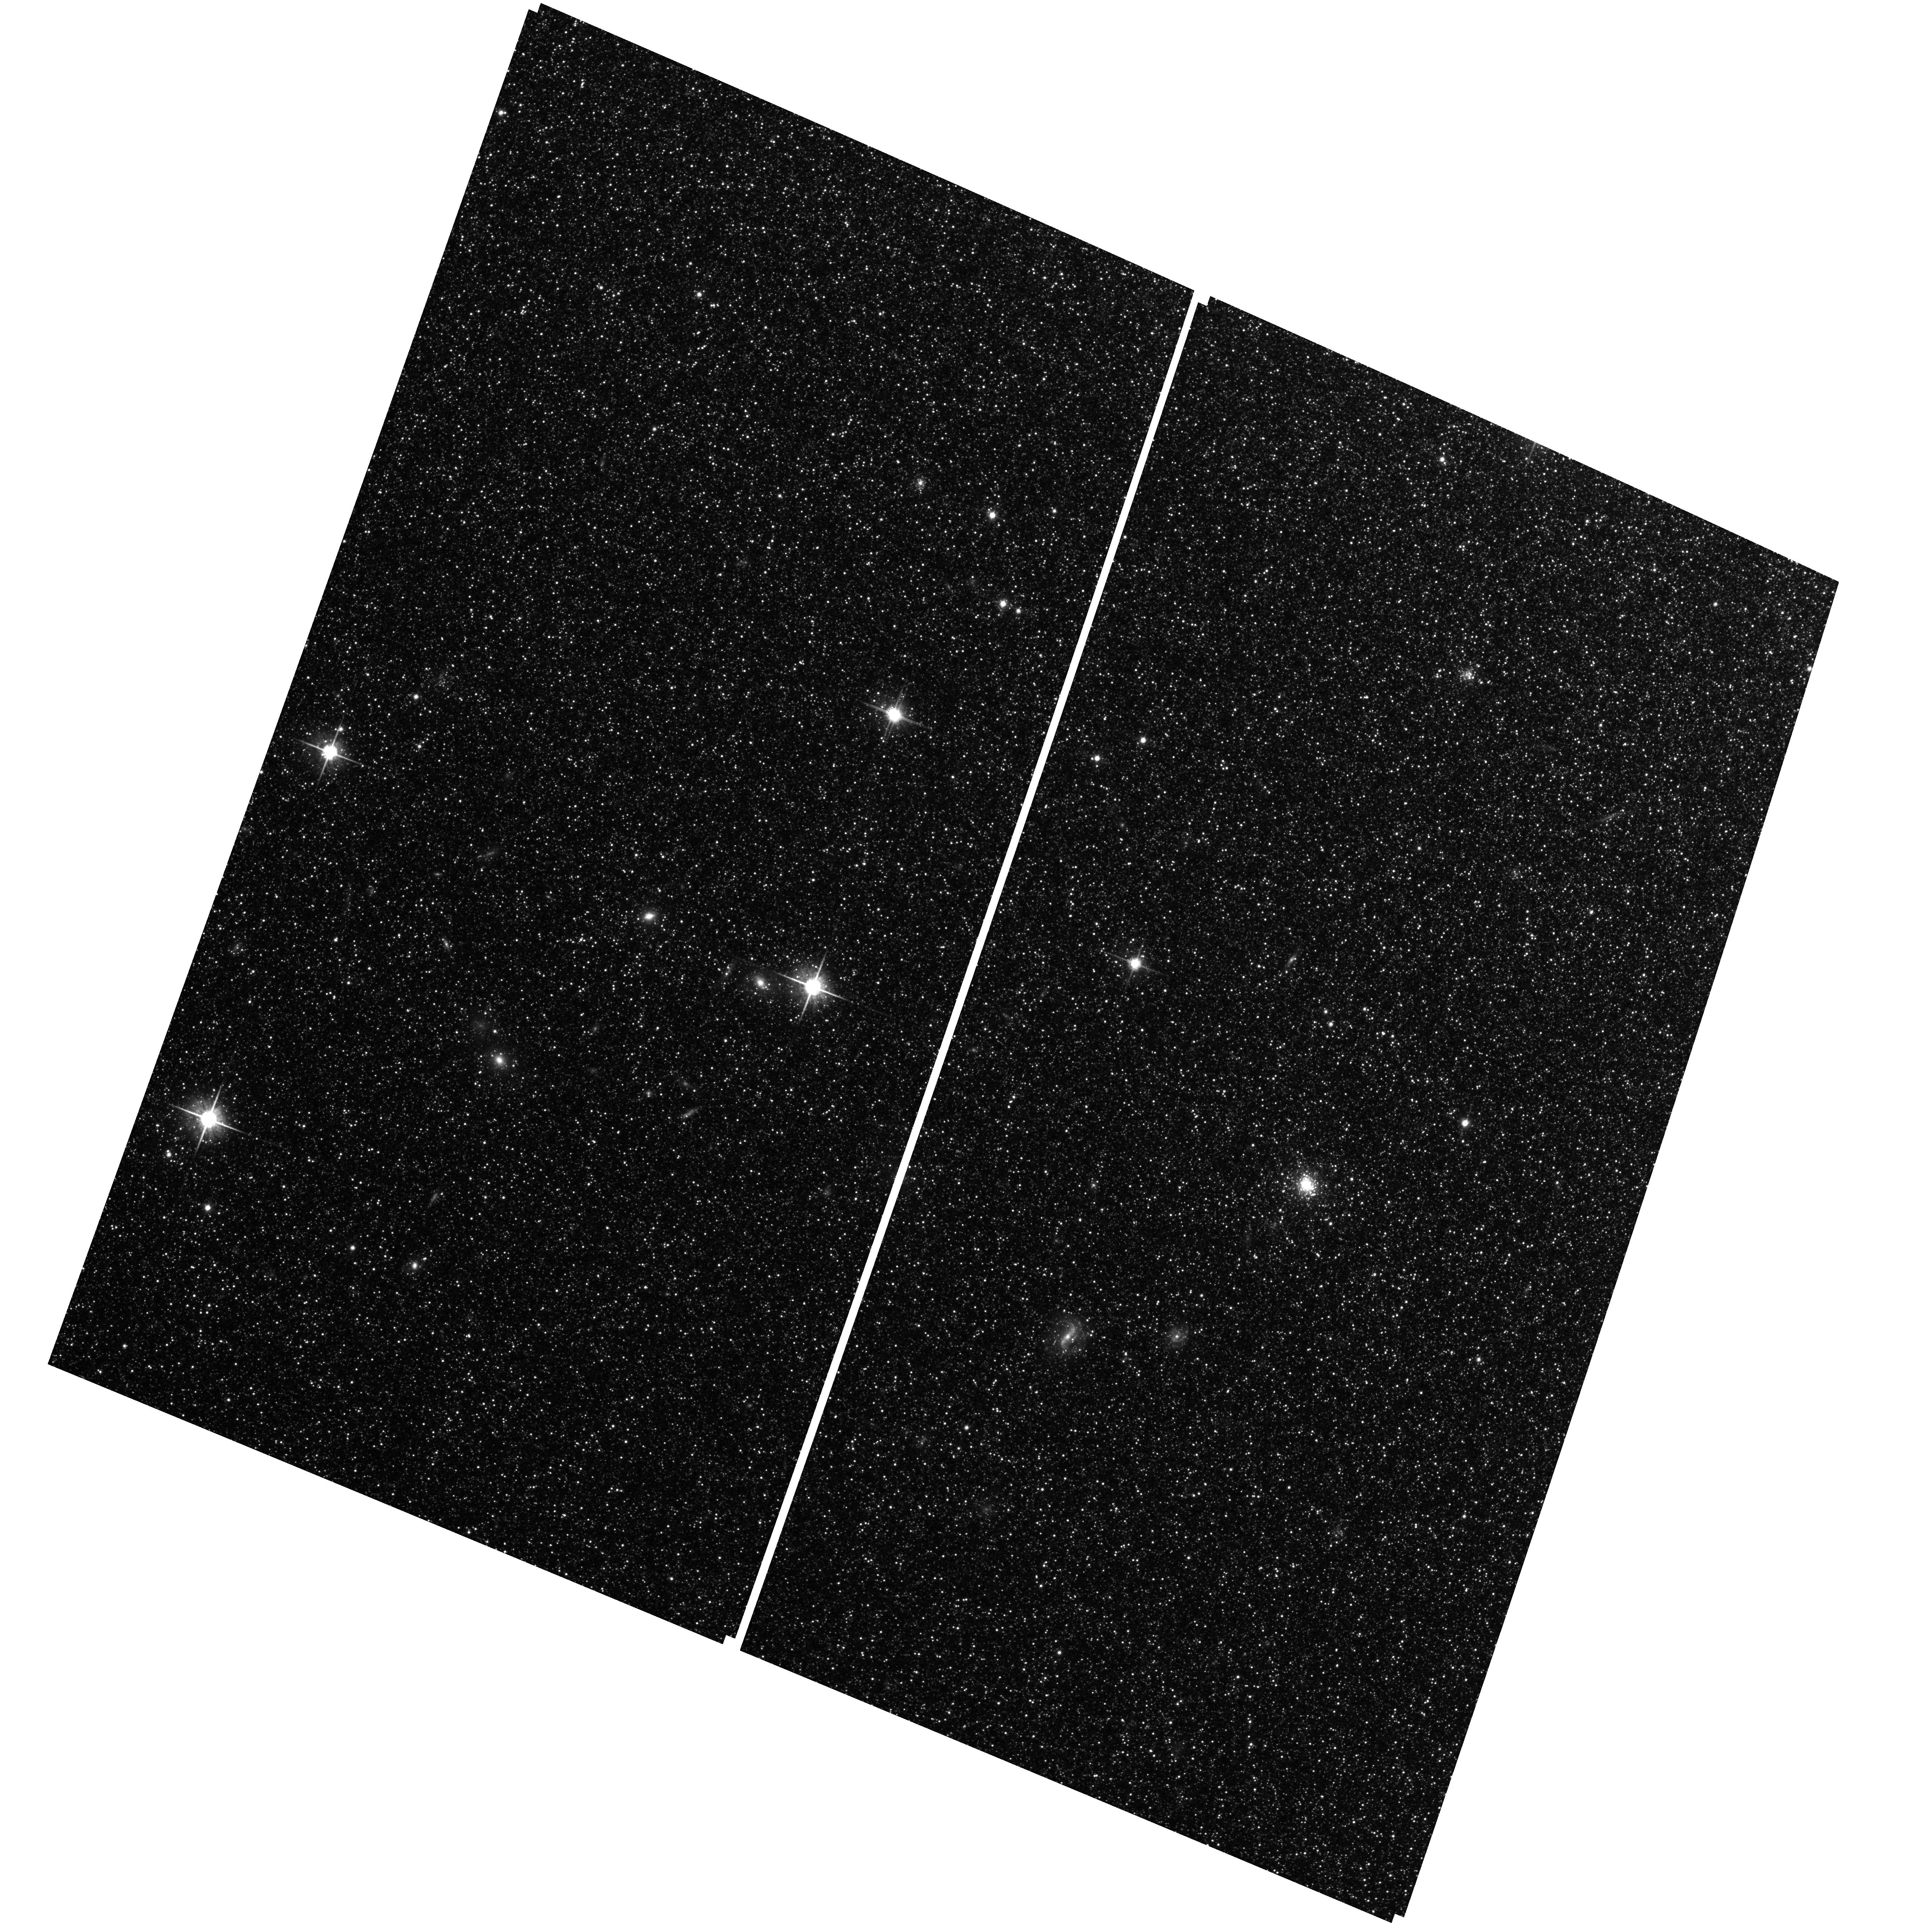
Target: M31-B08-F13-WFC. Instrument: ACS/WFC. Filter: F814W. Exposure: 25 min. Observation ID: hst_12075_16_acs_wfc_f814w_jbfd16

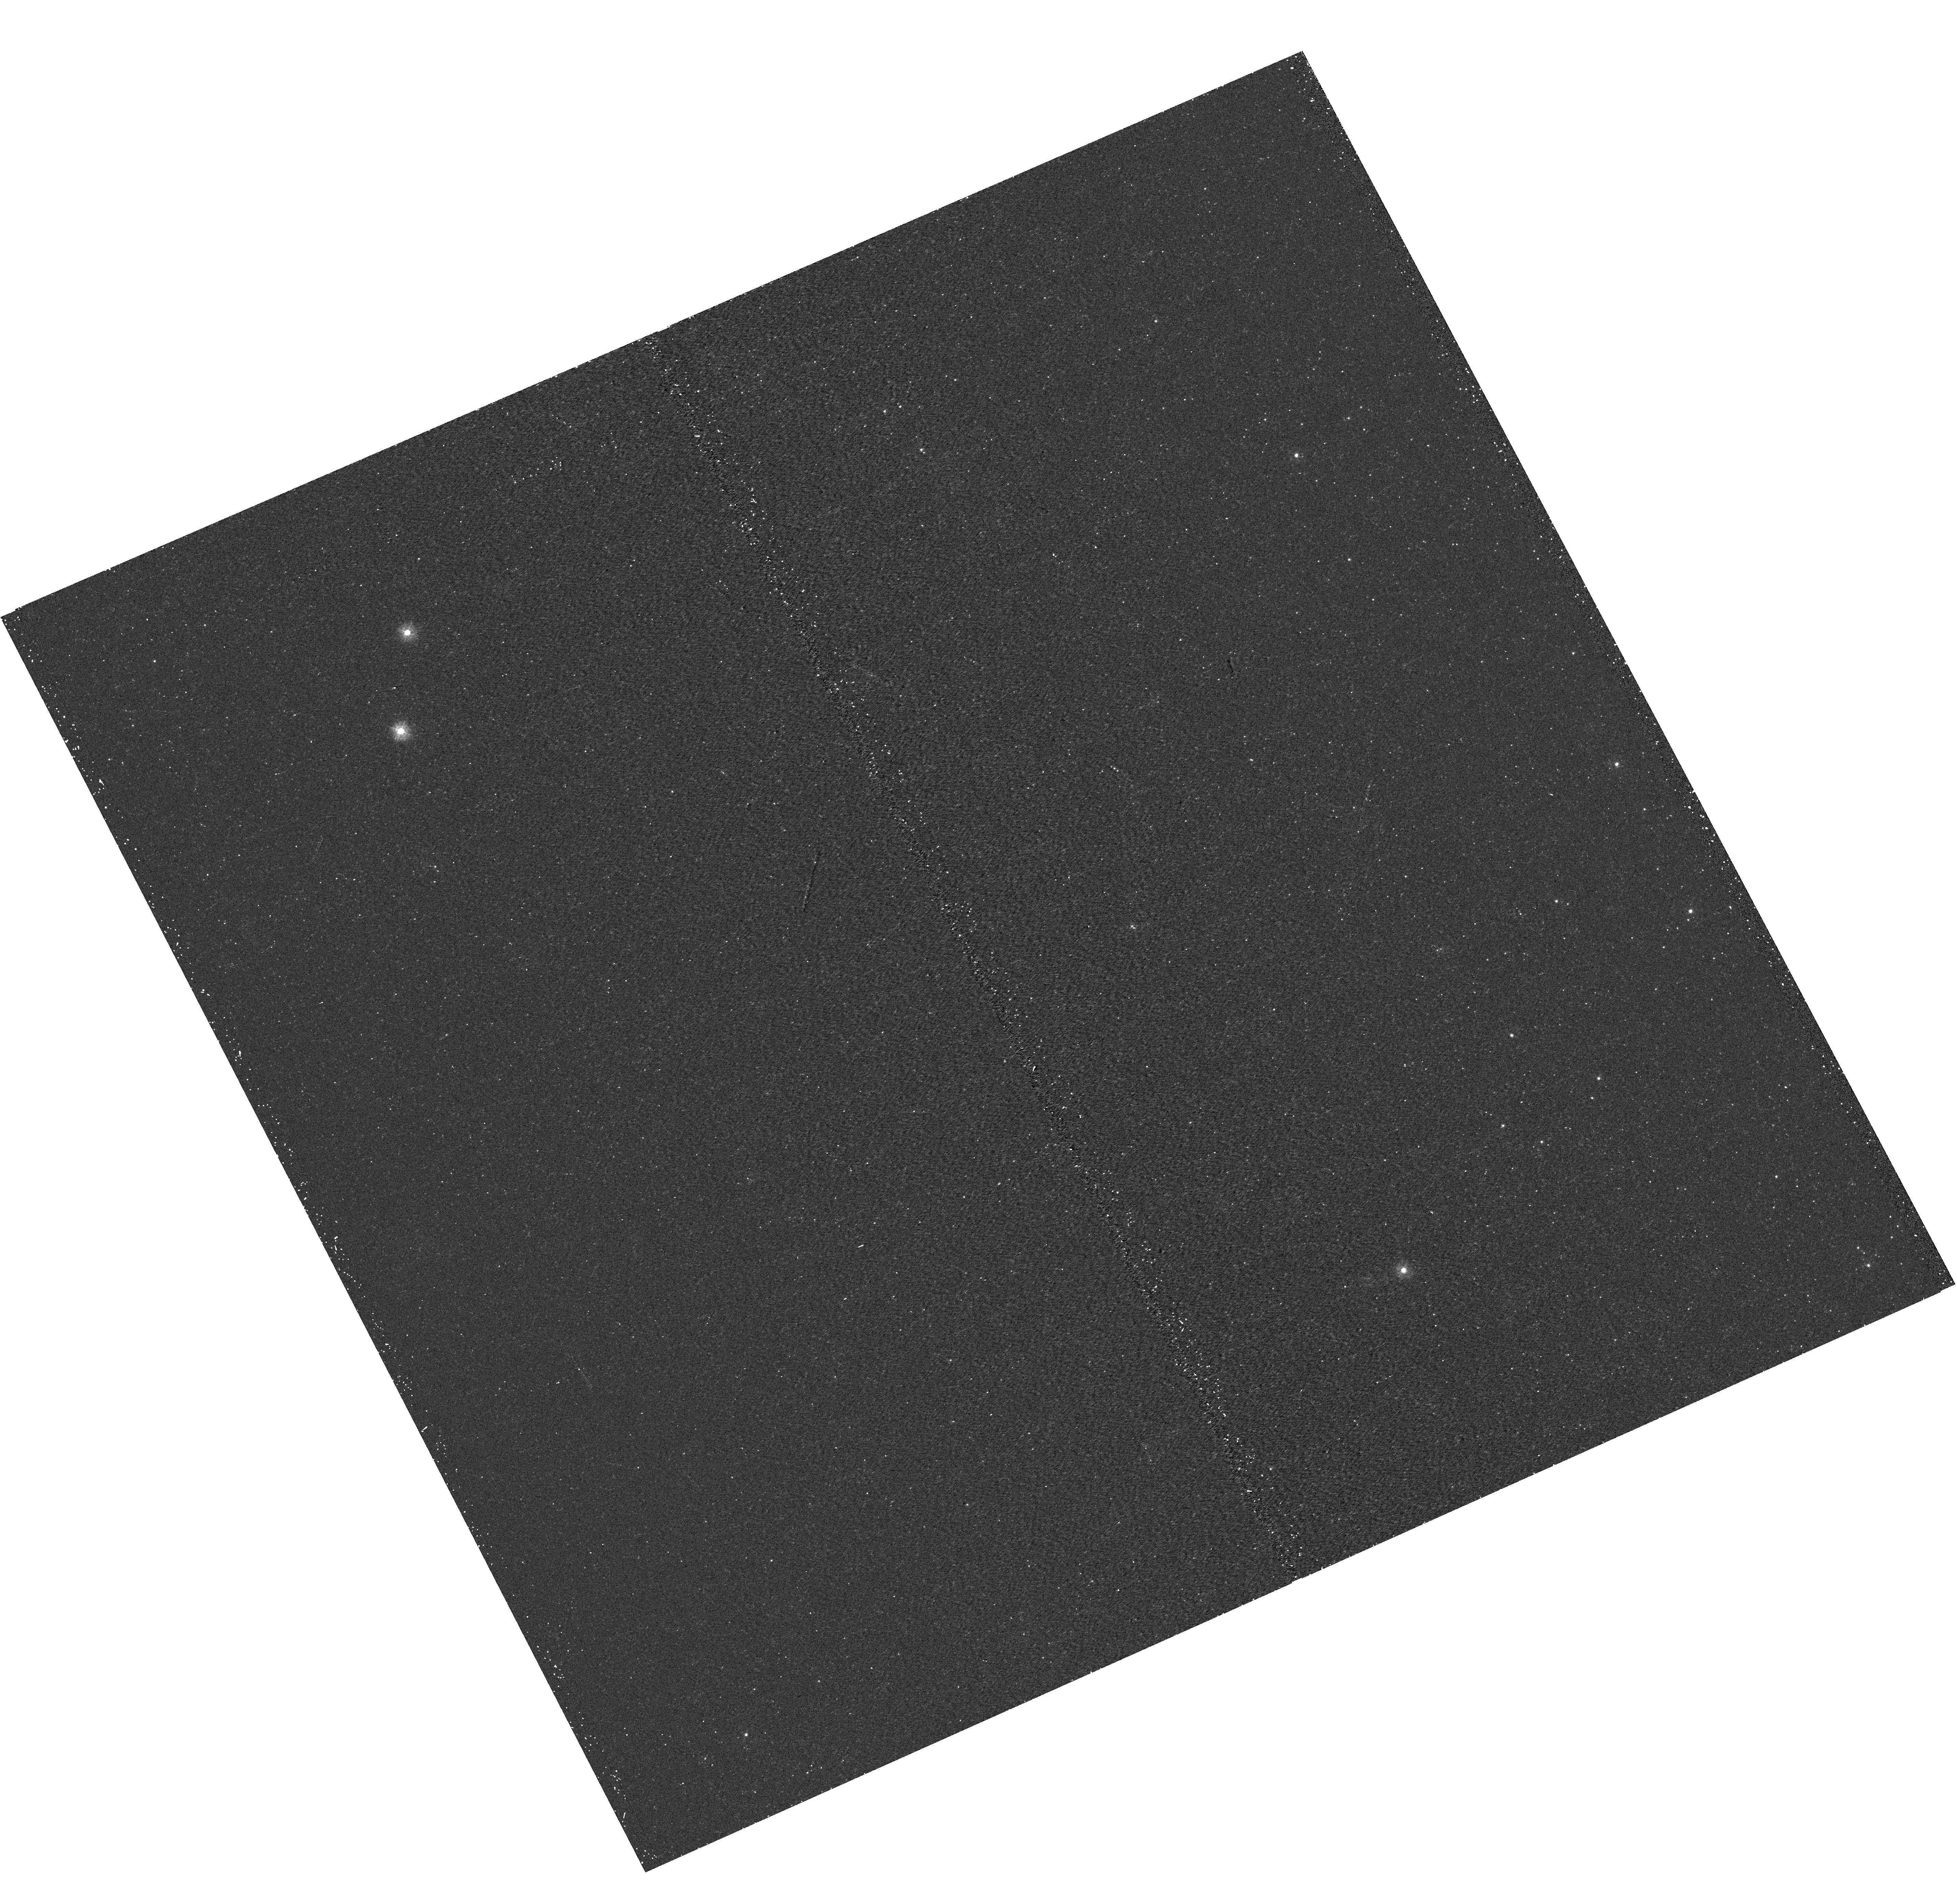
Target: M31-B08-F02-UVIS. Instrument: WFC3/UVIS. Filter: F275W. Exposure: 17 min. Observation ID: hst_12075_02_wfc3_uvis_f275w_ibfd02

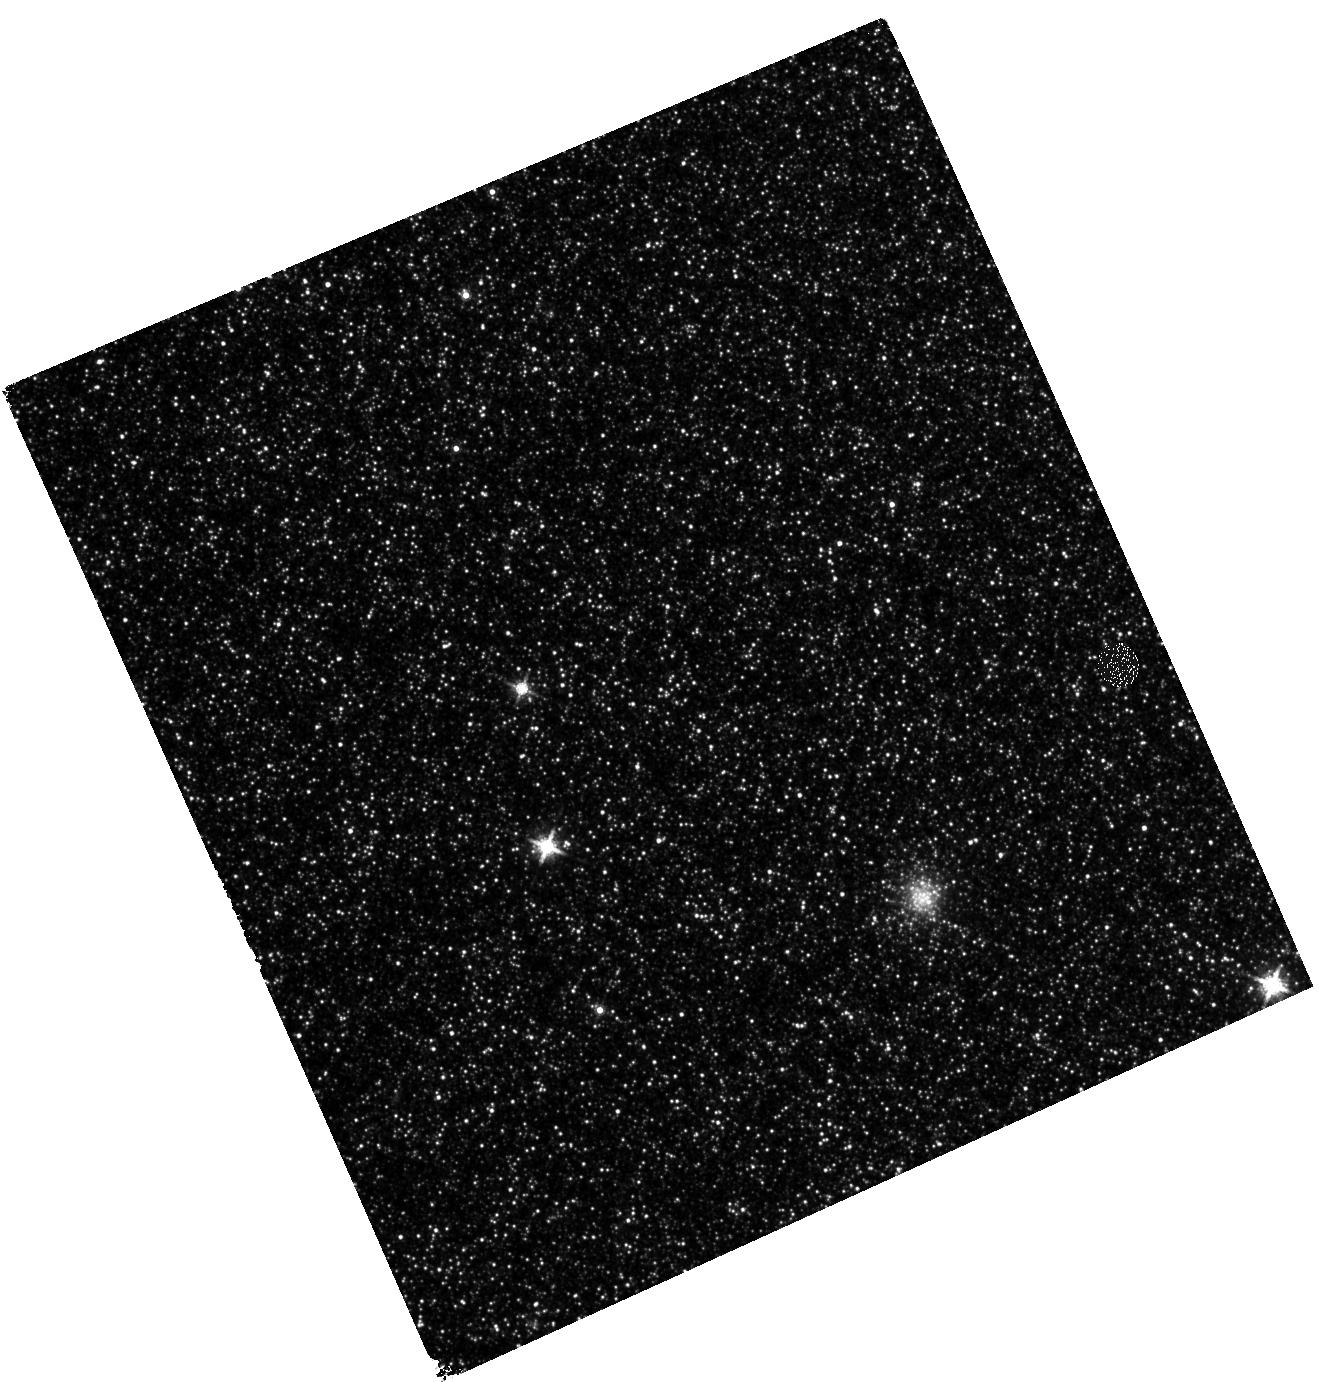
Target: M31-B08-F12-IR. Instrument: WFC3/IR. Filter: F160W. Exposure: 27 min. Observation ID: hst_12075_12_wfc3_ir_f160w_ibfd12

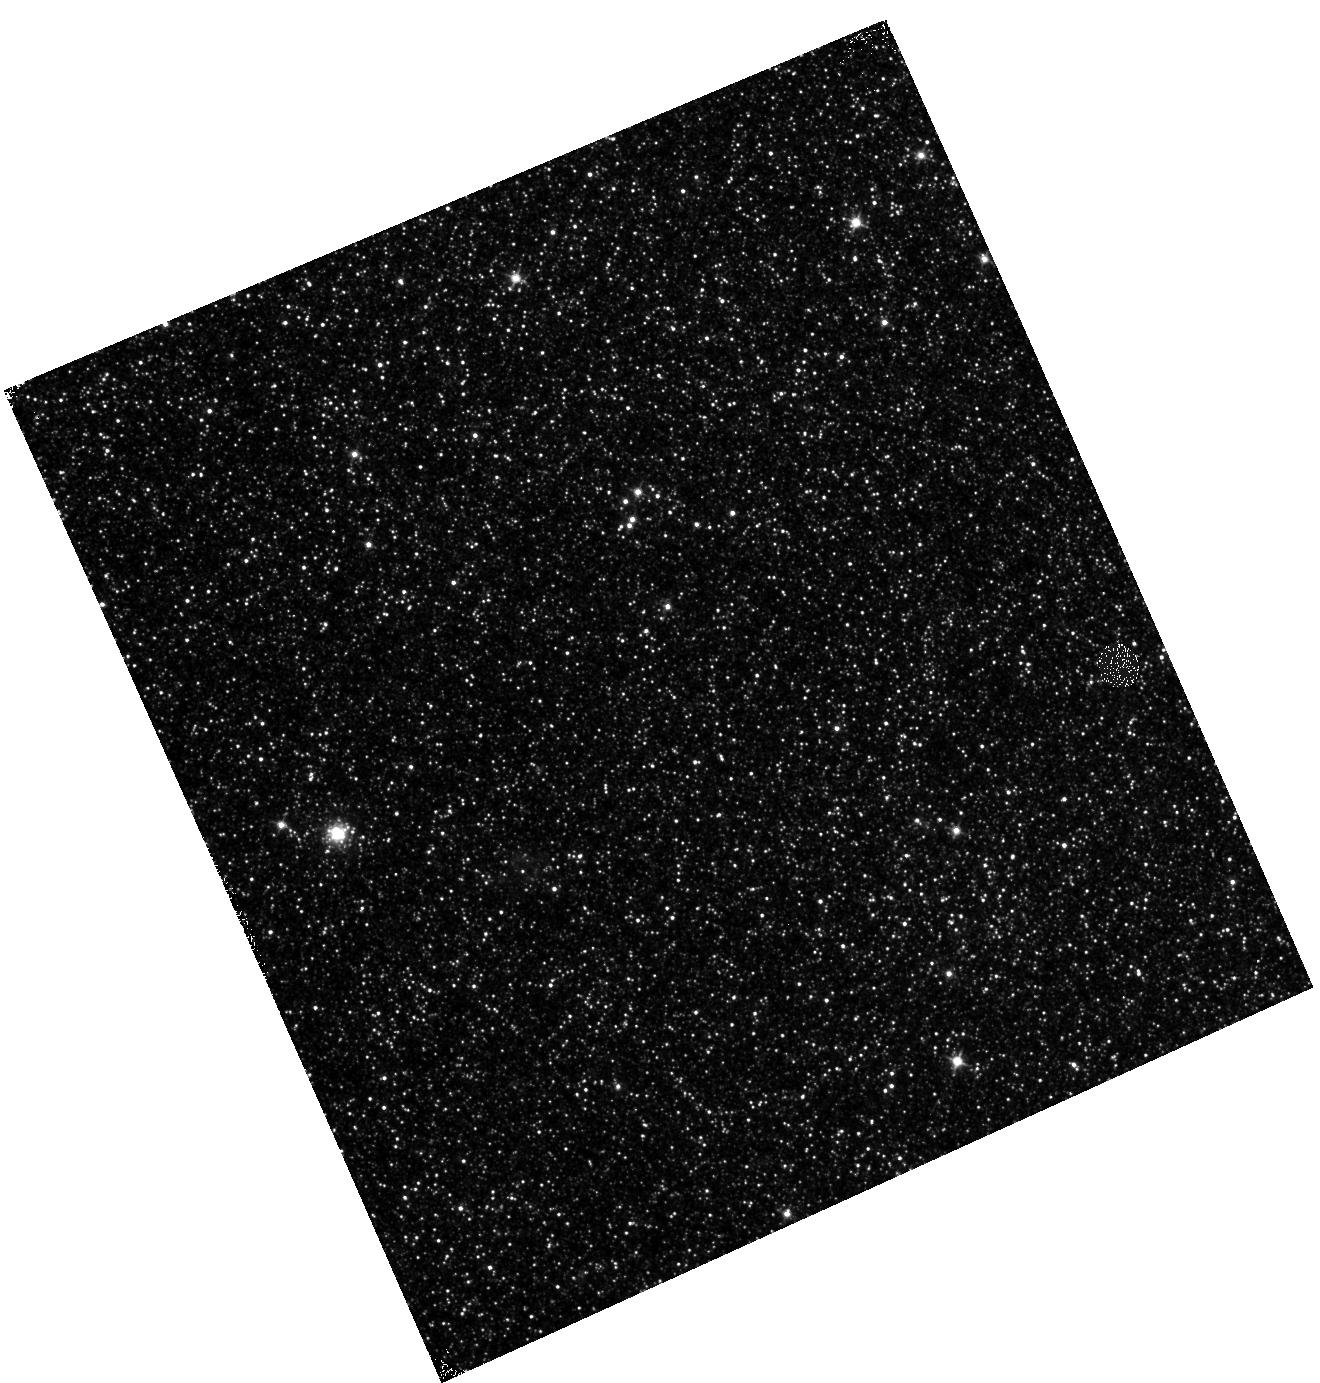
Target: M31-B08-F04-IR. Instrument: WFC3/IR. Filter: F110W. Exposure: 12 min. Observation ID: hst_12075_04_wfc3_ir_f110w_ibfd04

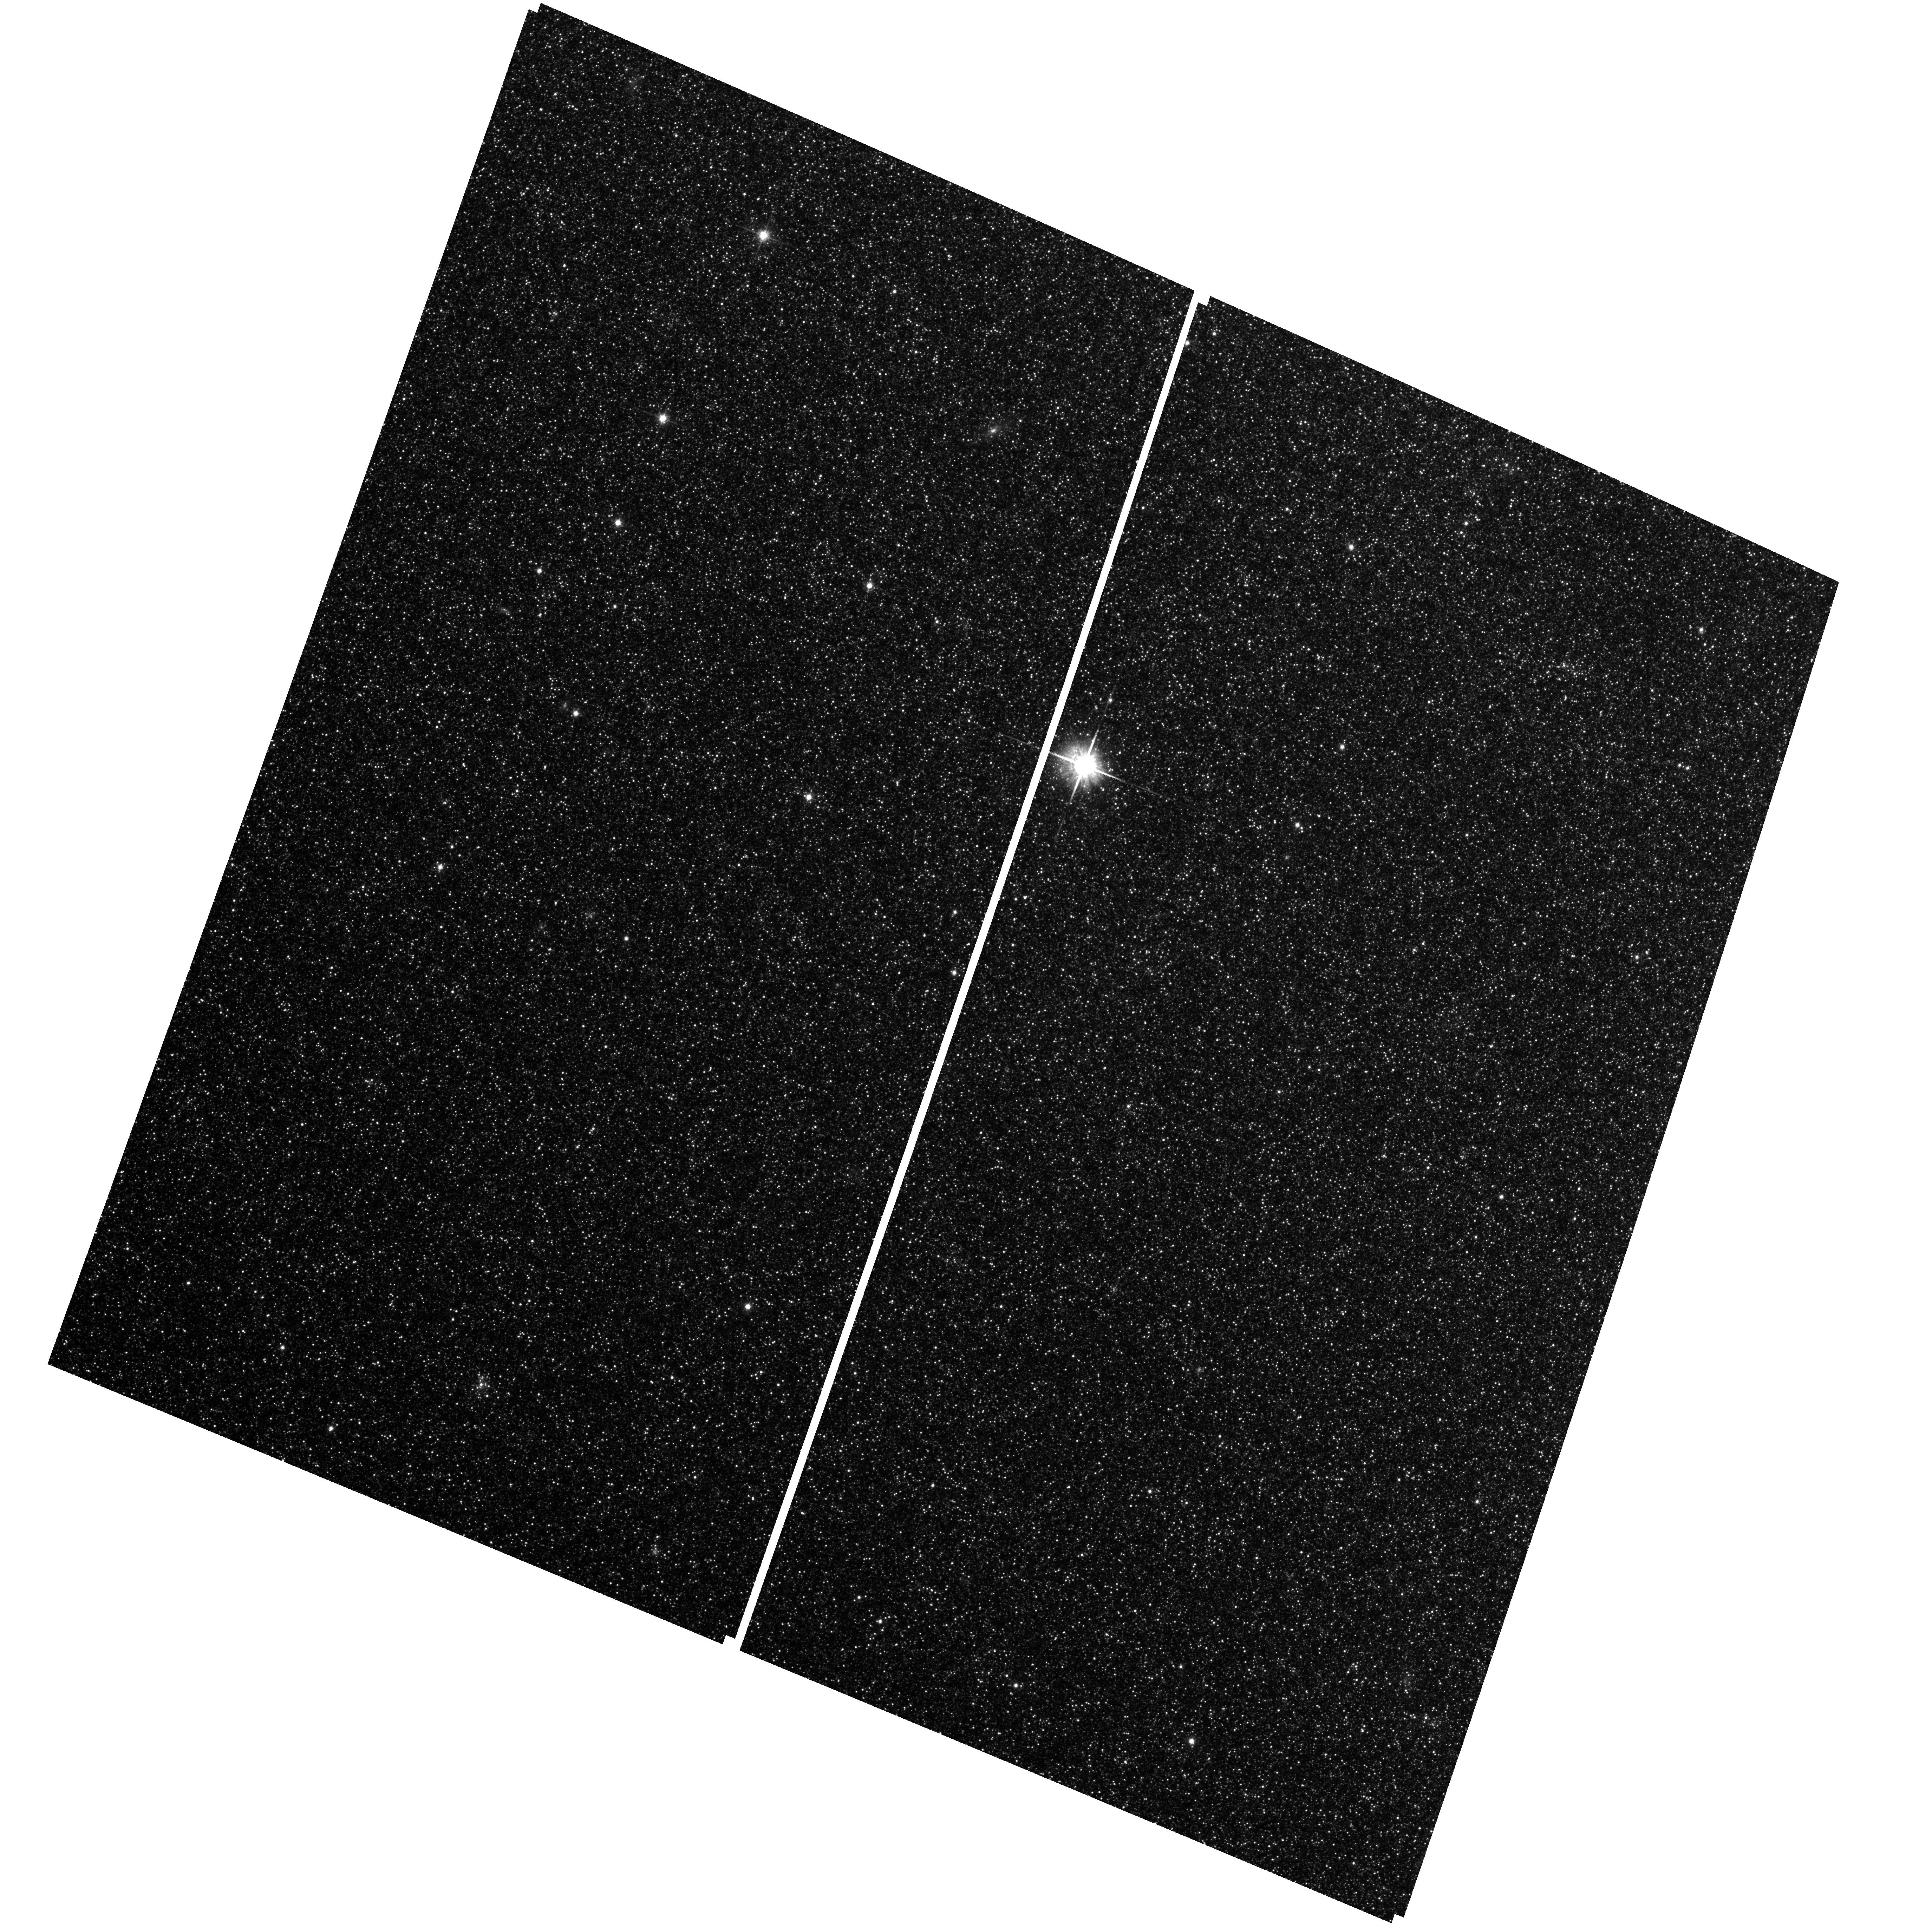
Target: M31-B08-F15-WFC. Instrument: ACS/WFC. Filter: F814W. Exposure: 25 min. Observation ID: hst_12075_18_acs_wfc_f814w_jbfd18

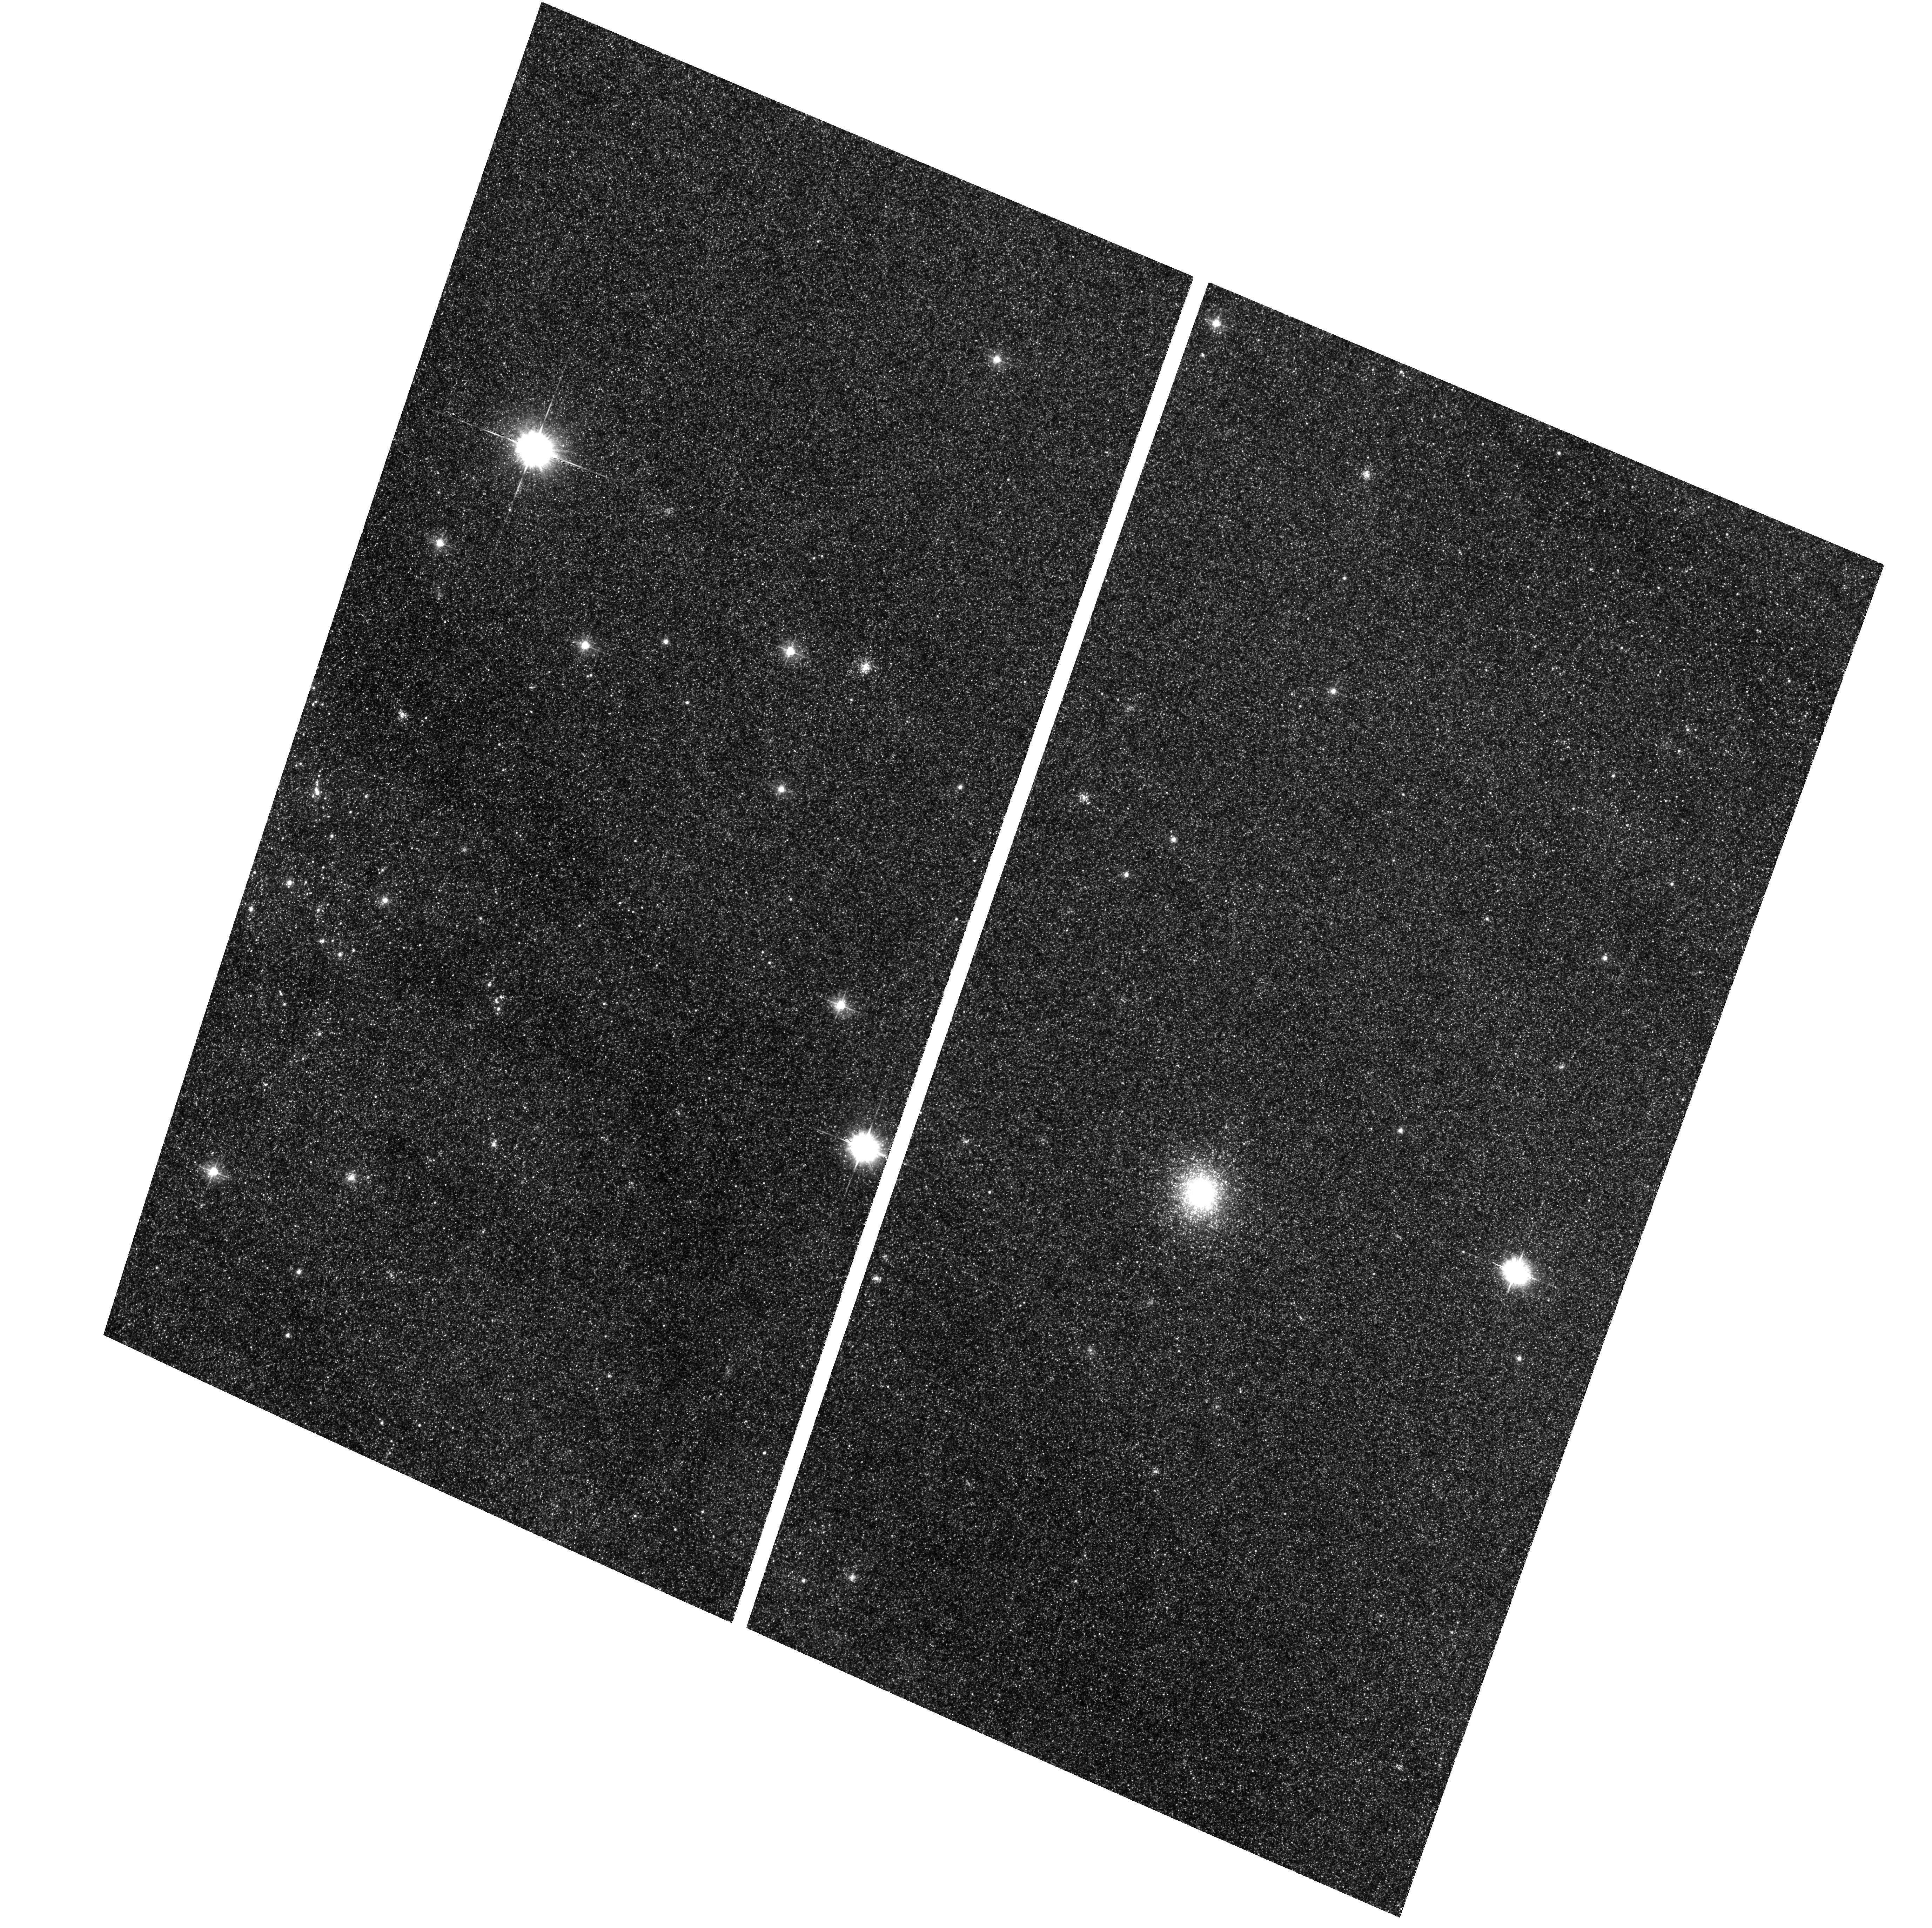
Target: M31-B08-F12-WFC. Instrument: ACS/WFC. Filter: F475W. Exposure: 32 min. Observation ID: hst_12075_09_acs_wfc_f475w_jbfd09

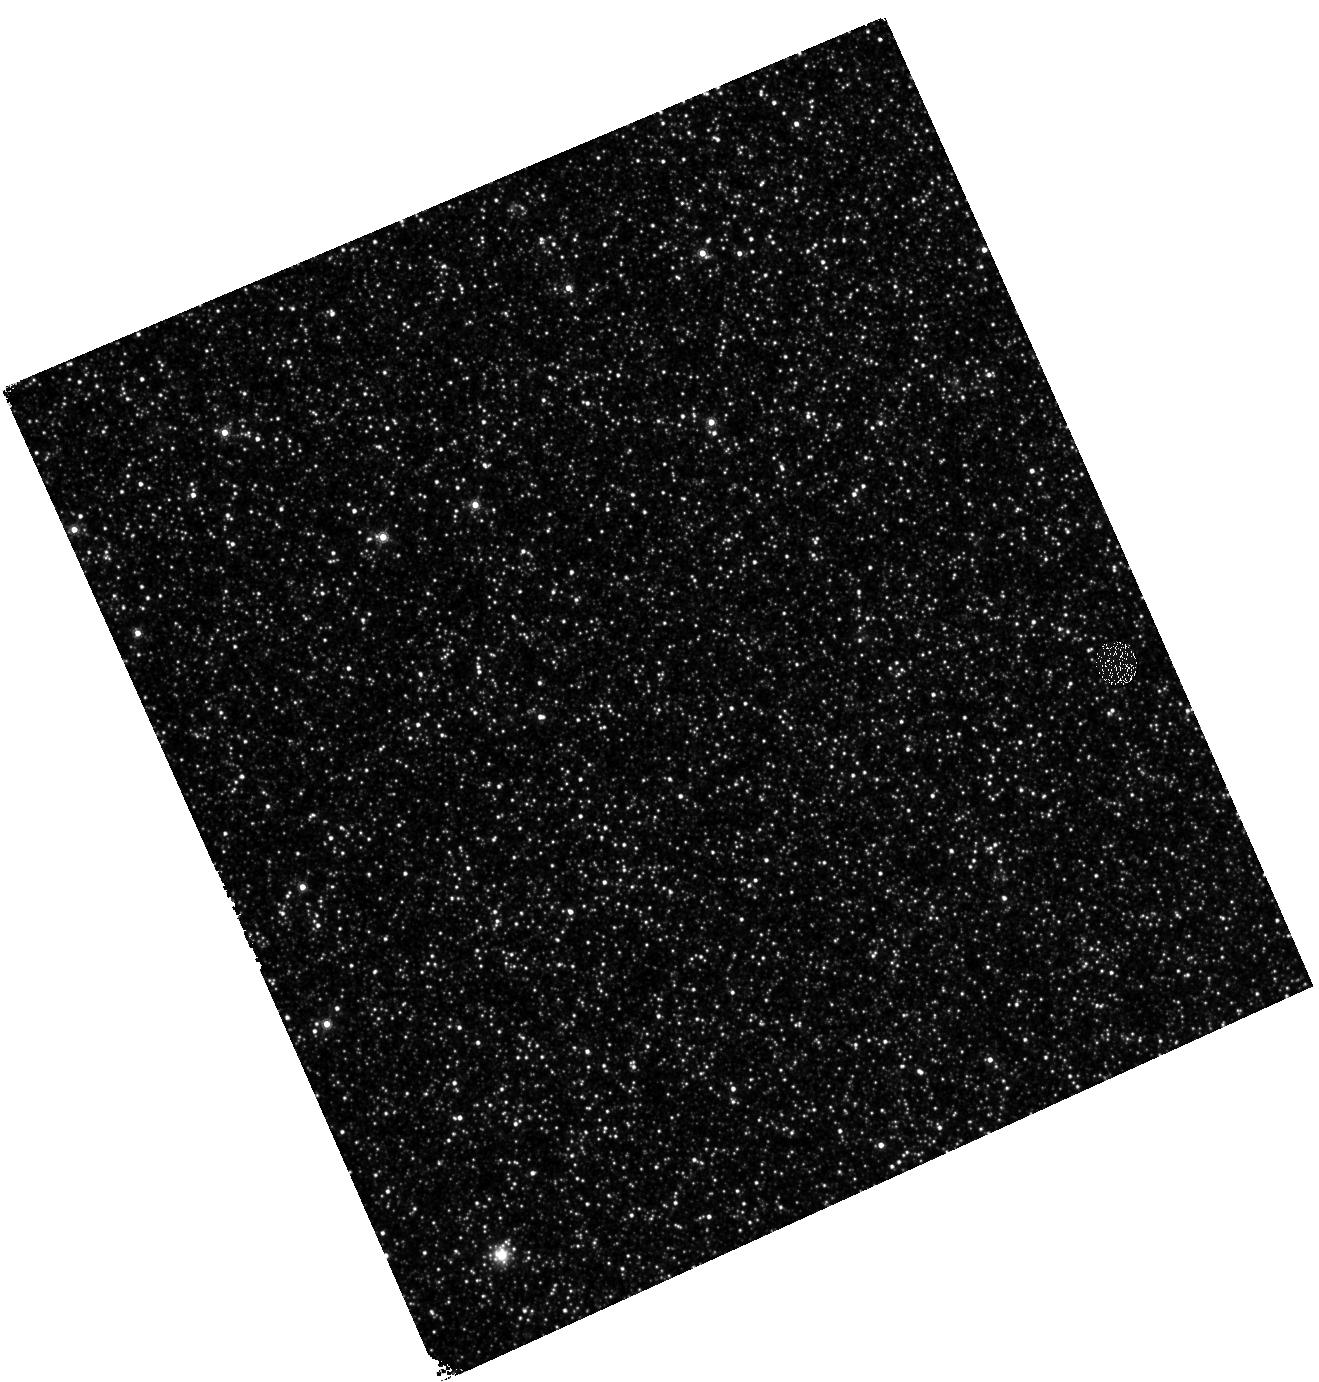
Target: M31-B08-F05-IR. Instrument: WFC3/IR. Filter: F160W. Exposure: 27 min. Observation ID: hst_12075_05_wfc3_ir_f160w_ibfd05

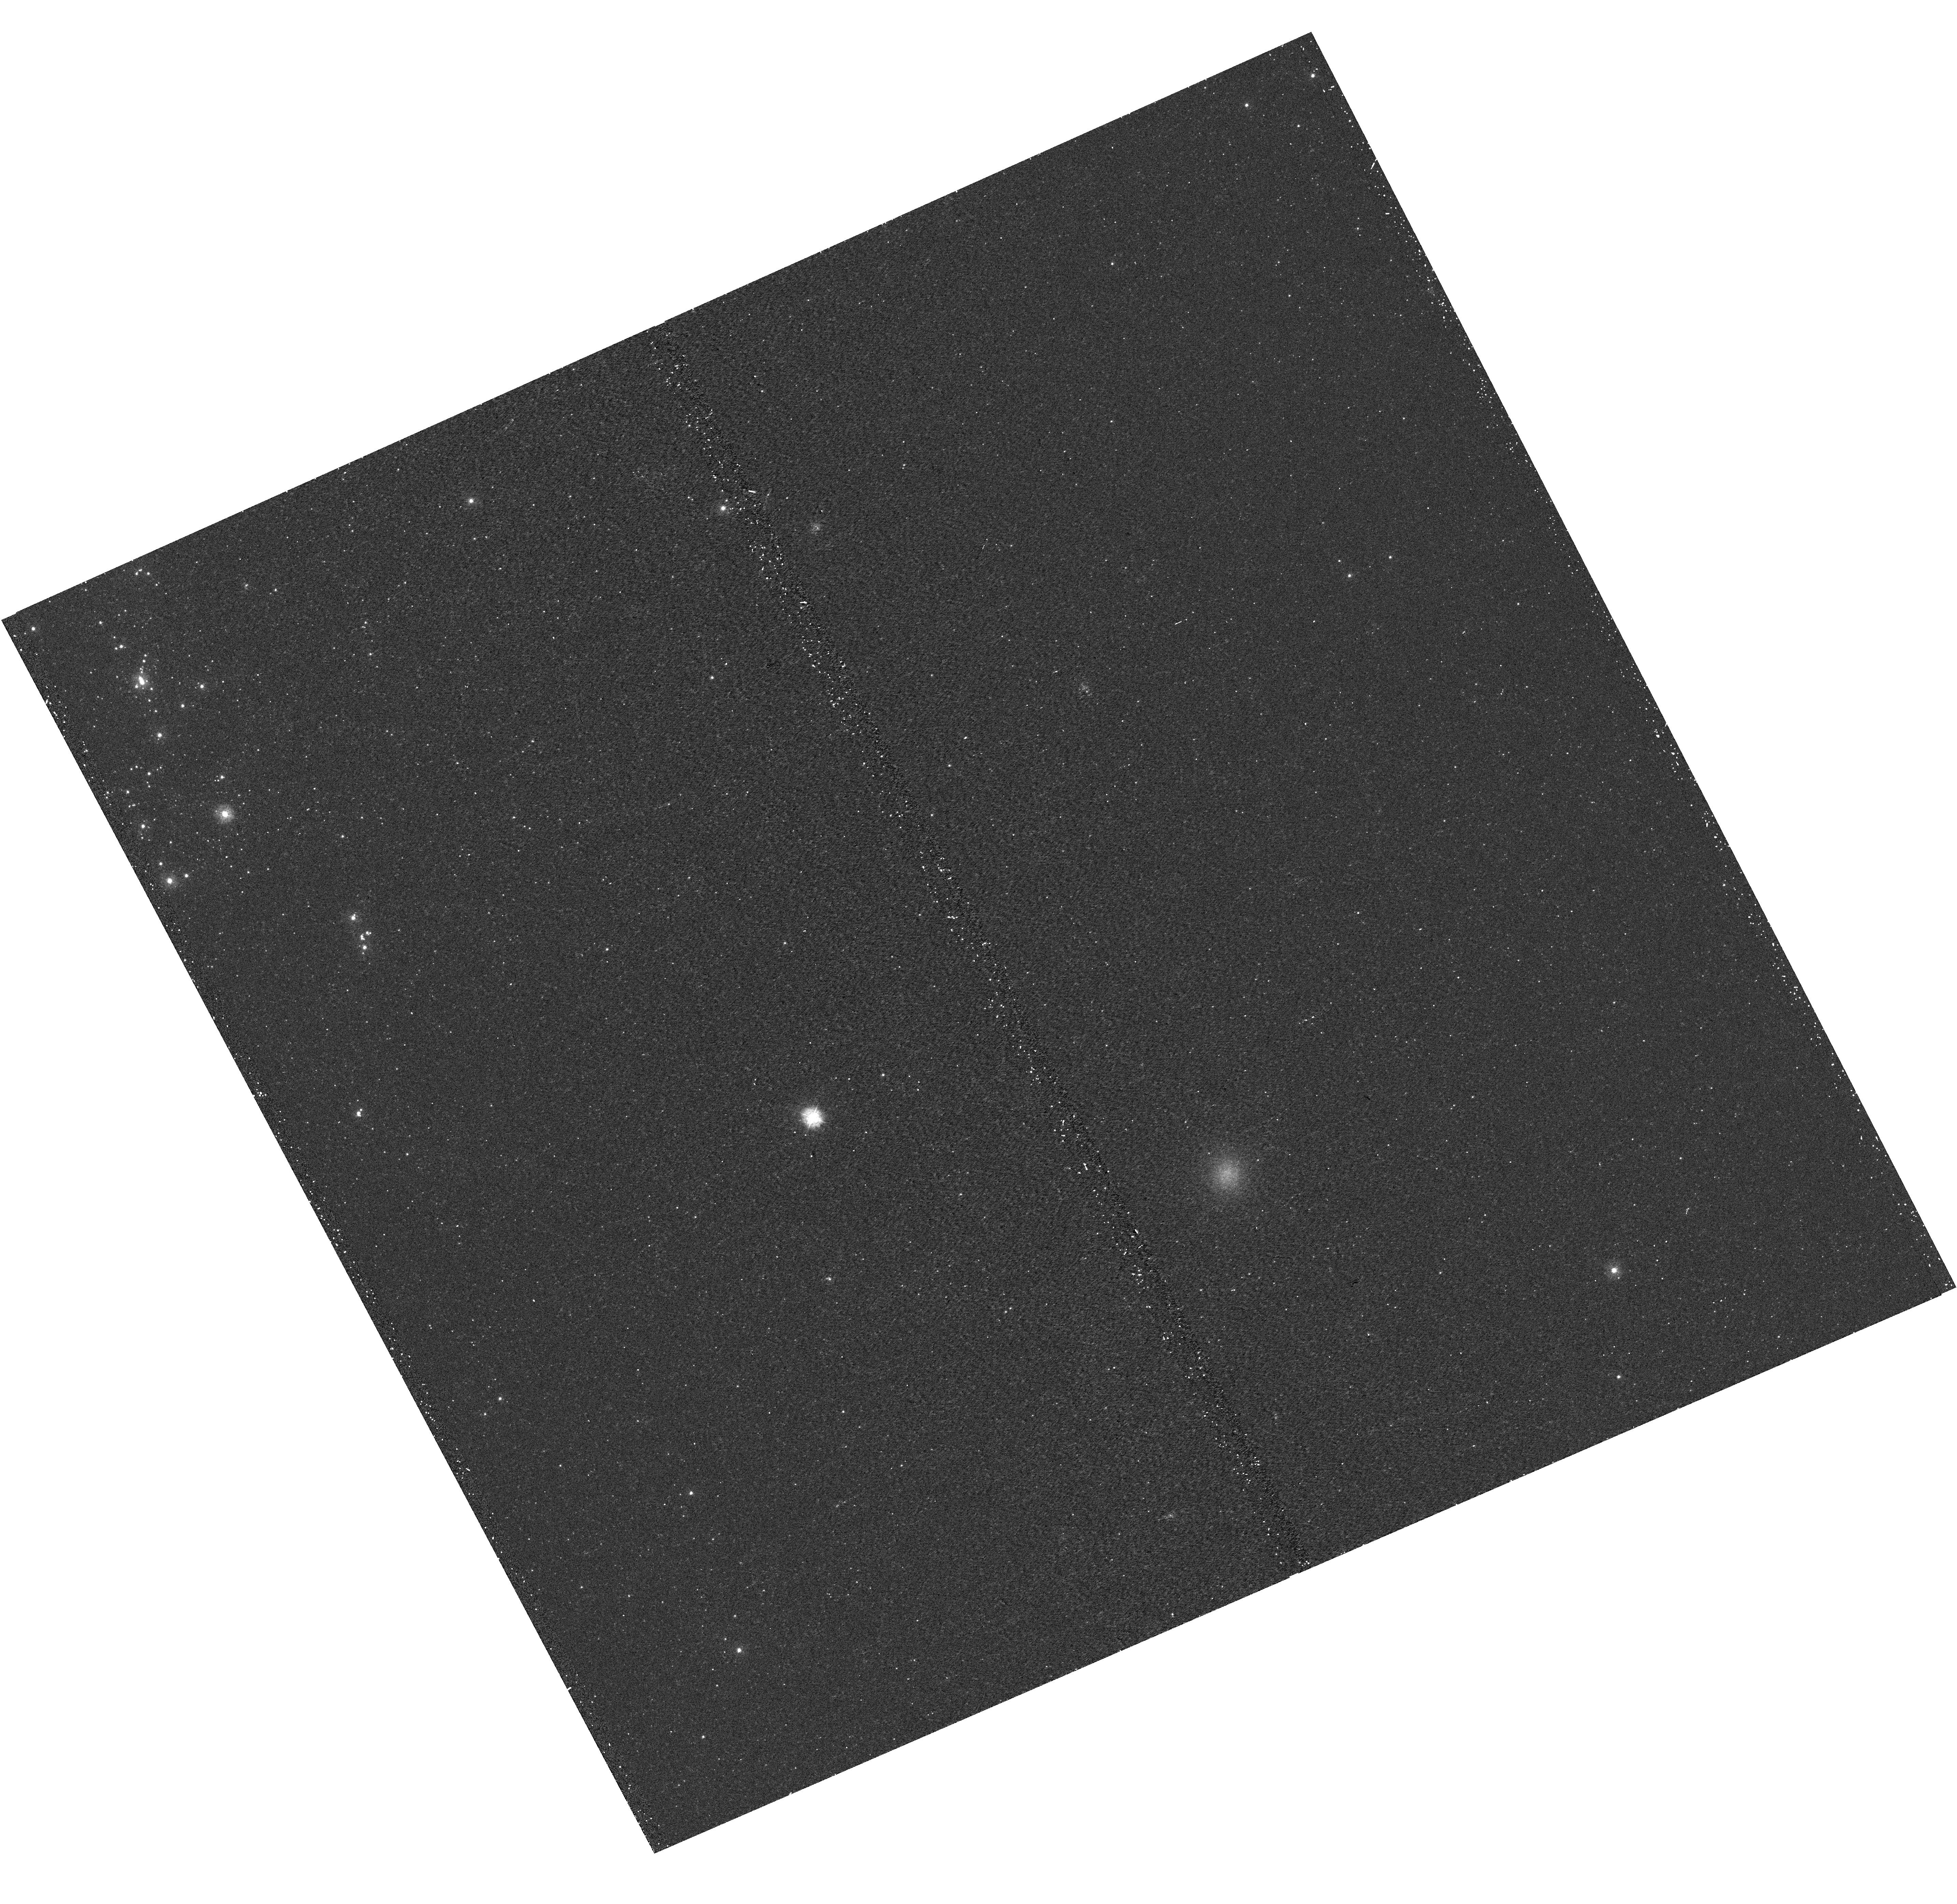
Target: M31-B08-F12-UVIS. Instrument: WFC3/UVIS. Filter: F275W. Exposure: 15 min. Observation ID: hst_12075_12_wfc3_uvis_f275w_ibfd12

A Panchromatic Hubble Andromeda Treasury - I (PI: Dalcanton, Julianne)

We propose to image the north east quadrant of M31 to deep limits in the UV, optical, and near-IR. HST imaging should resolve the galaxy into more than 100 million stars, all with common distances and foreground extinctions. UV through NIR stellar photometry (F275W, F336W with WFC3/UVIS, F475W and F814W with ACS/WFC, and F110W and F160W with WFC3/NIR) will provide effective temperatures for a wide range of spectral types, while simultaneously mapping M31's extinction. Our central science drivers are to: understand high-mass variations in the stellar IMF as a function of SFR intensity and metallicity; capture the spatially-resolved star formation history of M31; study a vast sample of stellar clusters with a range of ages and metallicities. These are central to understanding stellar evolution and clustered star formation; constraining ISM energetics; and understanding the counterparts and environments of transient objects (novae, SNe, variable stars, x-ray sources, etc.). As its legacy, this survey adds M31 to the Milky Way and Magellanic Clouds as a fundamental calibrator of stellar evolution and star-formation processes for understanding the stellar populations of distant galaxies. Effective exposure times are 977s in F275W, 1368s in F336W, 4040s in F475W, 4042s in F814W, 699s in F110W, and 1796s in F160W, including short exposures to avoid saturation of bright sources. These depths will produce photon-limited images in the UV. Images will be crowding-limited in the optical and NIR, but will reach below the red clump at all radii. The images will reach the Nyquist sampling limit in F160W, F475W, and F814W.